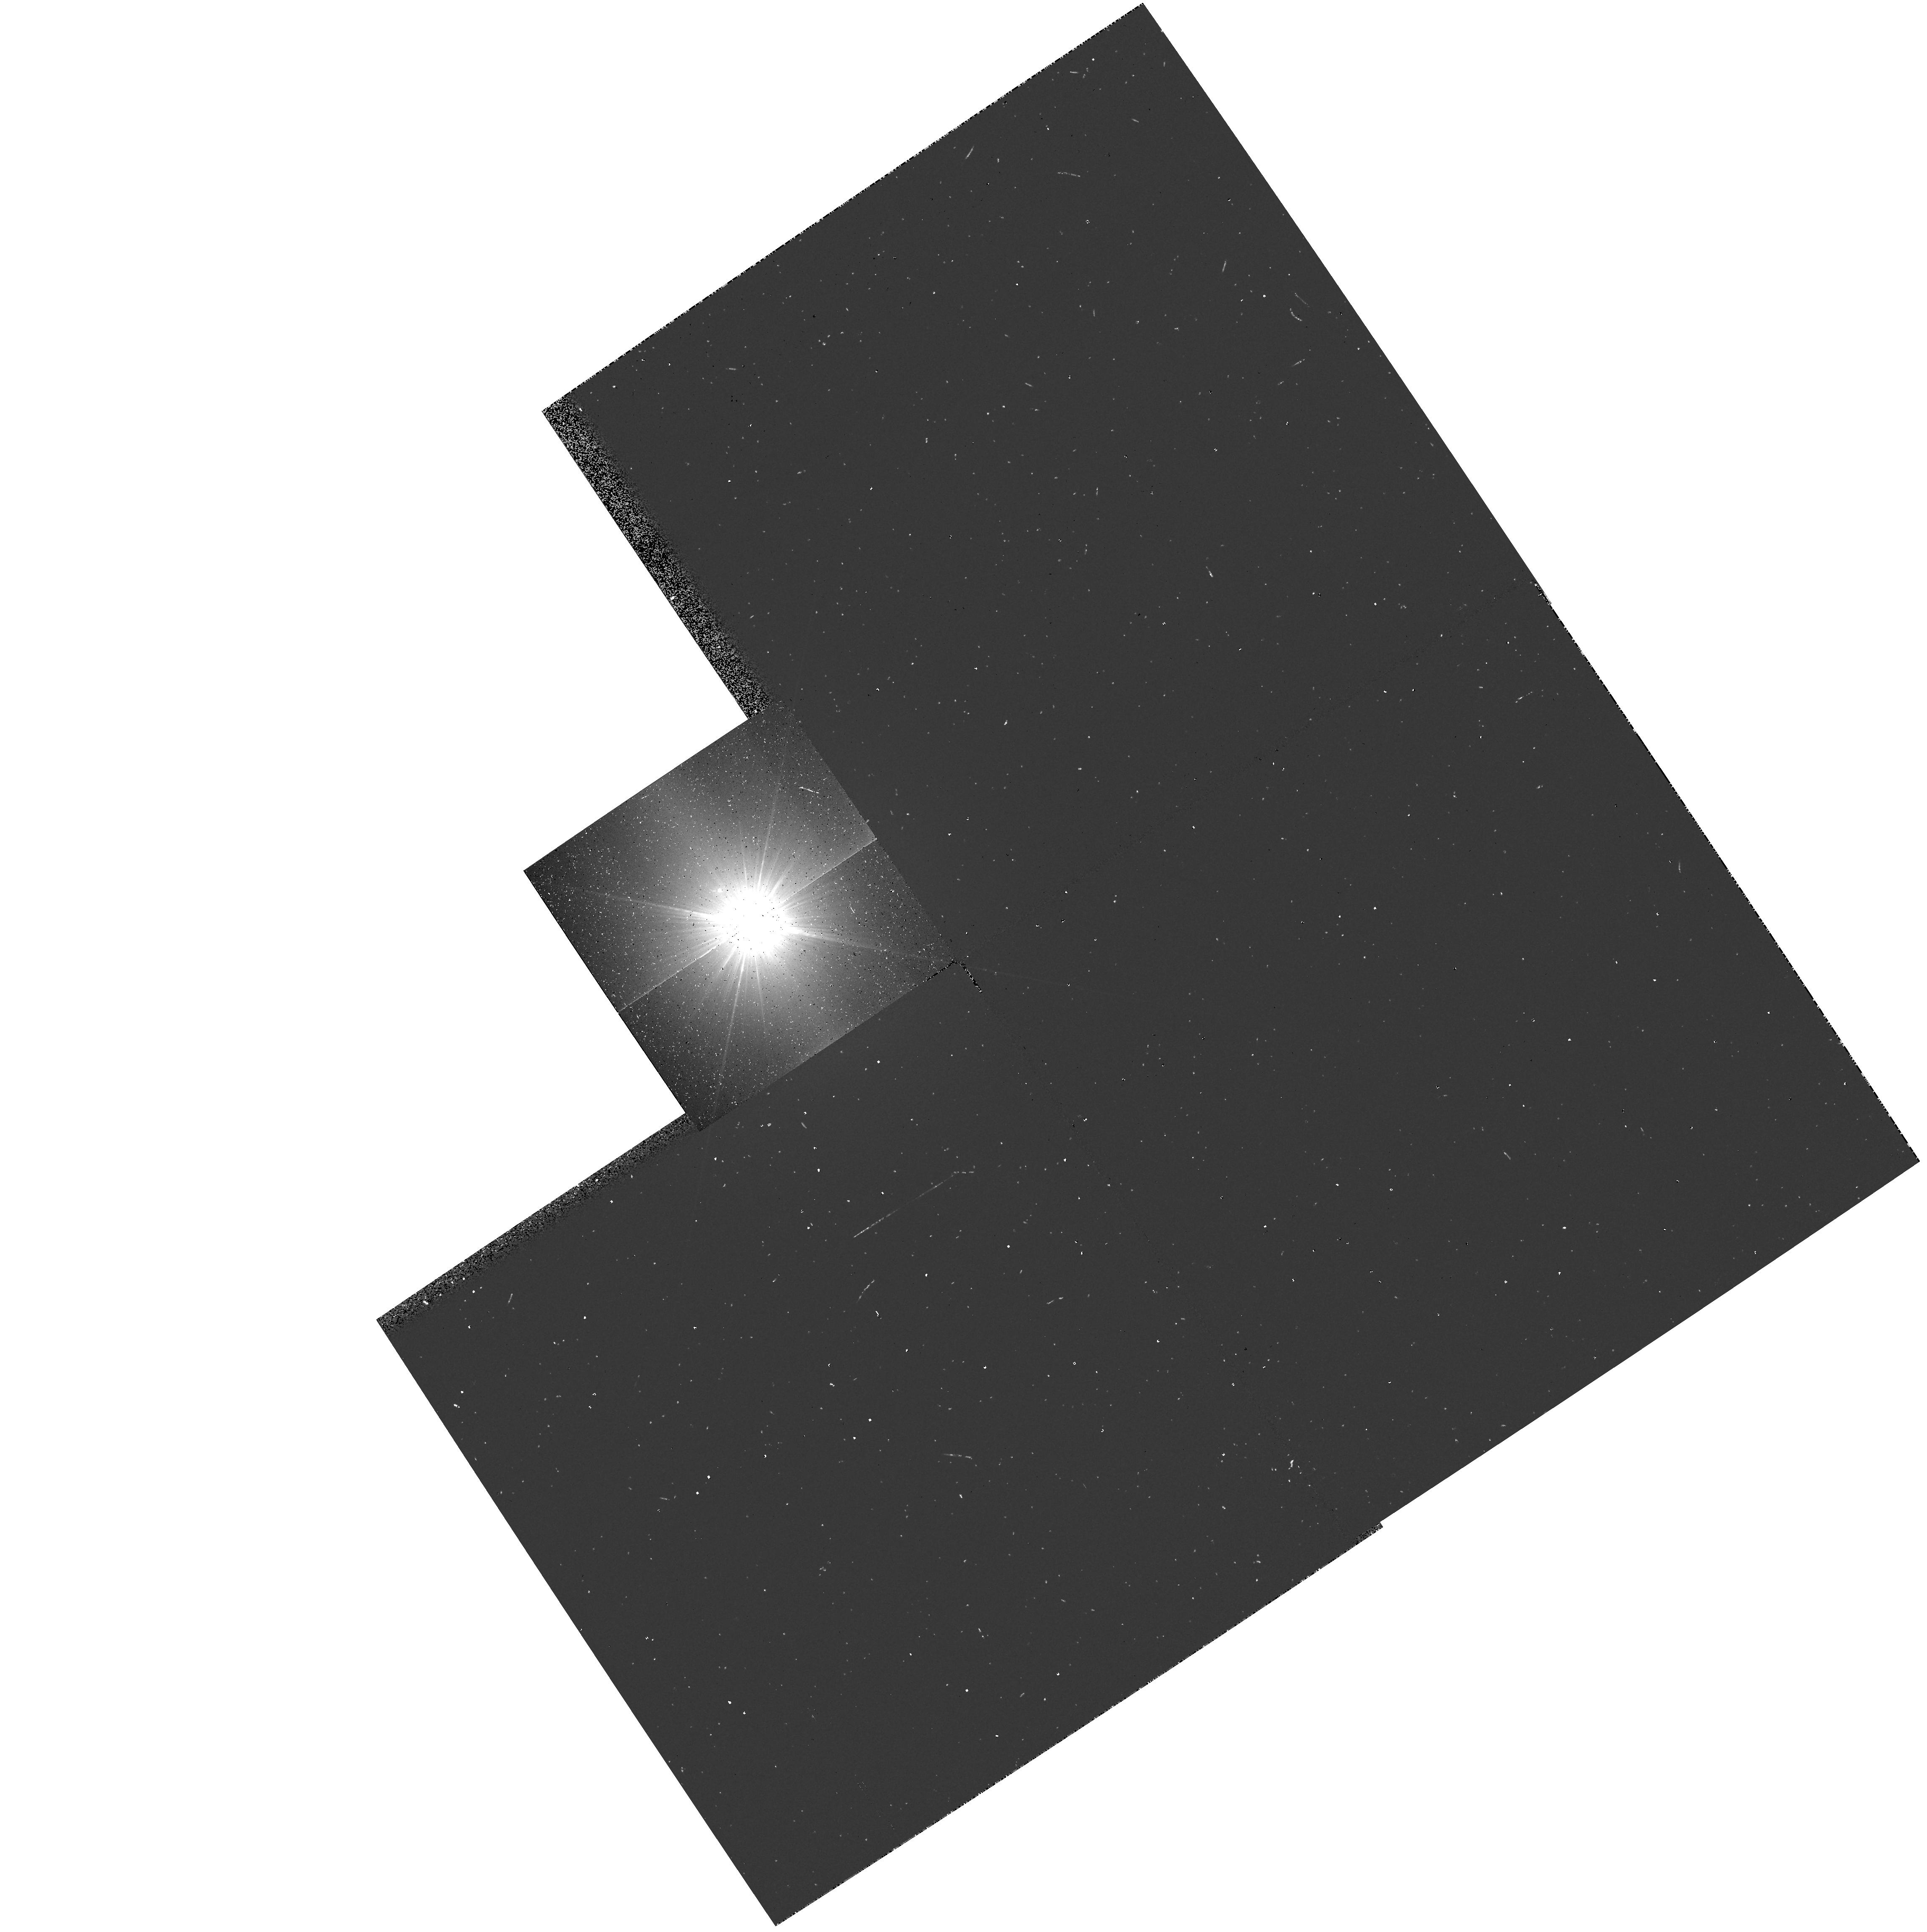
Target: ALPHA-C-MI-B
Instrument: WFPC2/PC
Filter: F218W
Exposure: 3 min
Observation ID: hst_5374_01_wfpc2_pc_f218w_u2my01

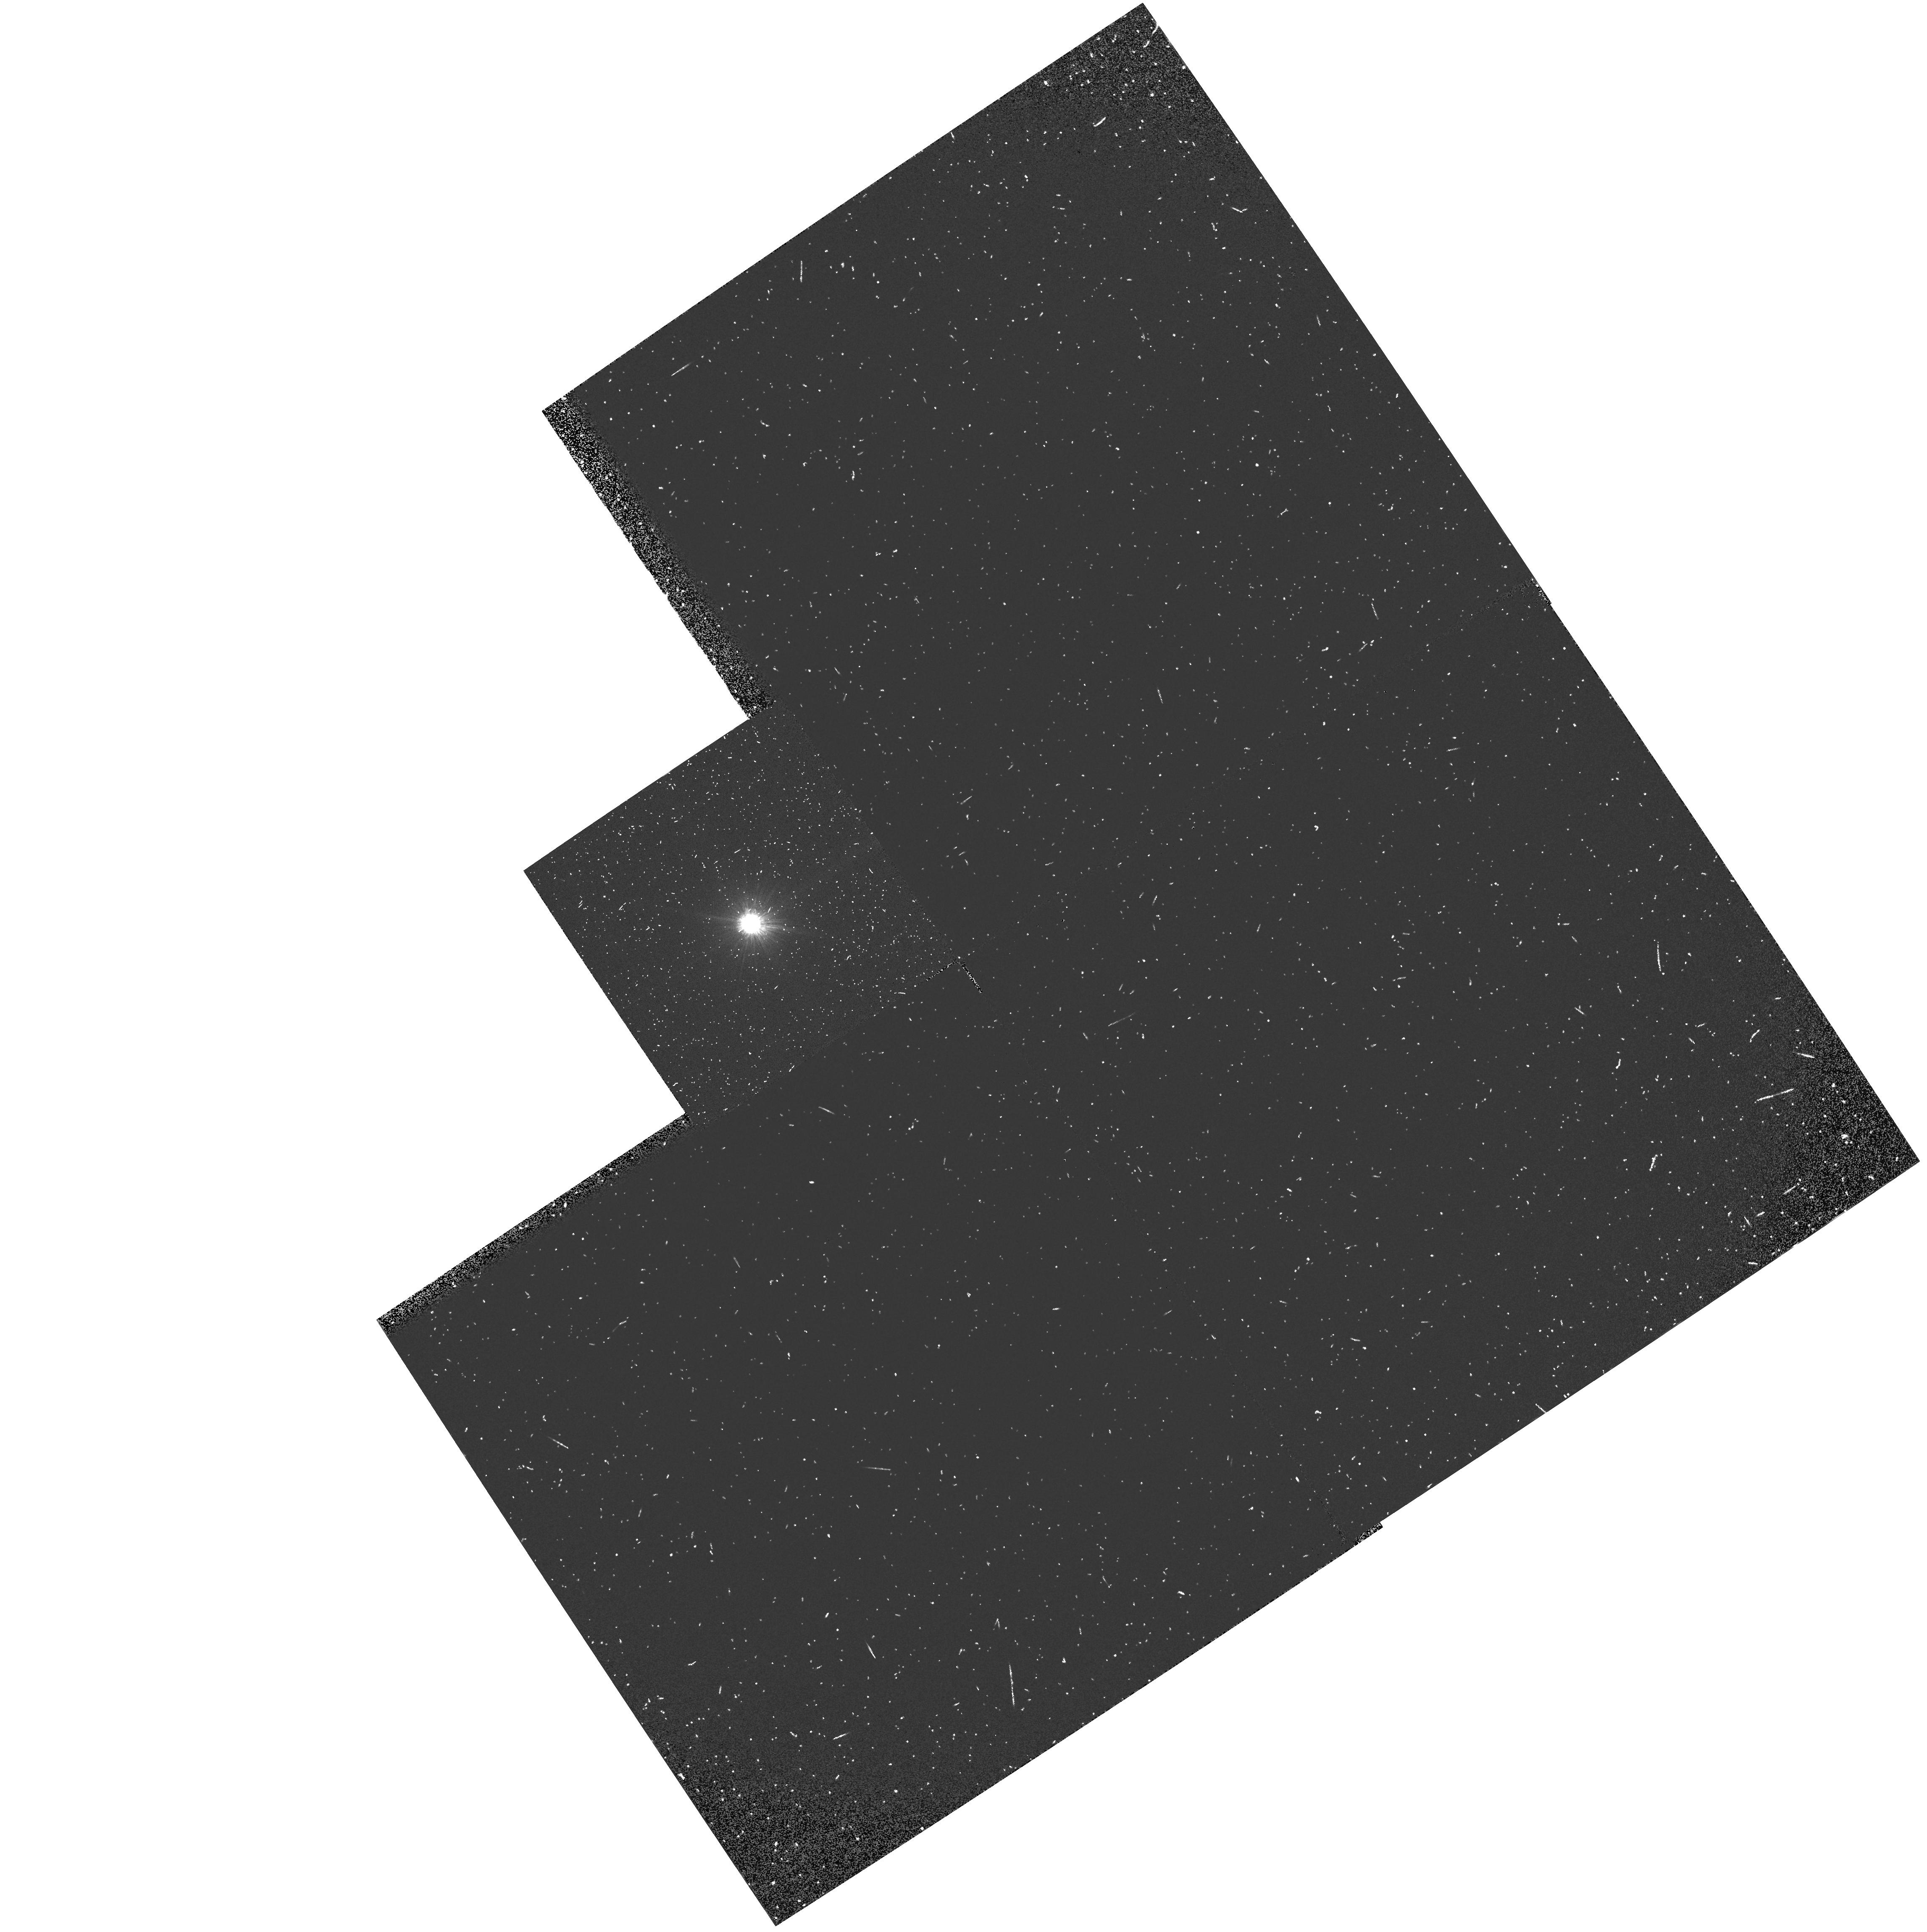
Target: ALPHA-C-MI-B
Instrument: WFPC2/PC
Filter: F160BW
Exposure: 10 min
Observation ID: hst_5374_01_wfpc2_pc_f160bw_u2my01

THE BRIGHT, MYSTERIOUS WHITE DWARF STAR PROCYON B CYCLE 4 MEDIUM (PI: Shipman, Harry L.)

We request 1.5 hours of HST time in order to obtain images of Procyon B in a variety of filters with the WF/PC-2. These images will allow us, for the first time, to determine the temperature, radius, and spectral type of this star. The importance of Procyon B is that it is one of a handful of white dwarf stars which are in a visual binary system. These data will allow us to place Procyon B on the mass-radius relation, testing our concept of relativistic degeneracy. Furthermore, since the age of the system is known, we can determine the mass of Procyon B's progenitor star and thus provide an important fundamental datum to test theories of stellar mass loss.